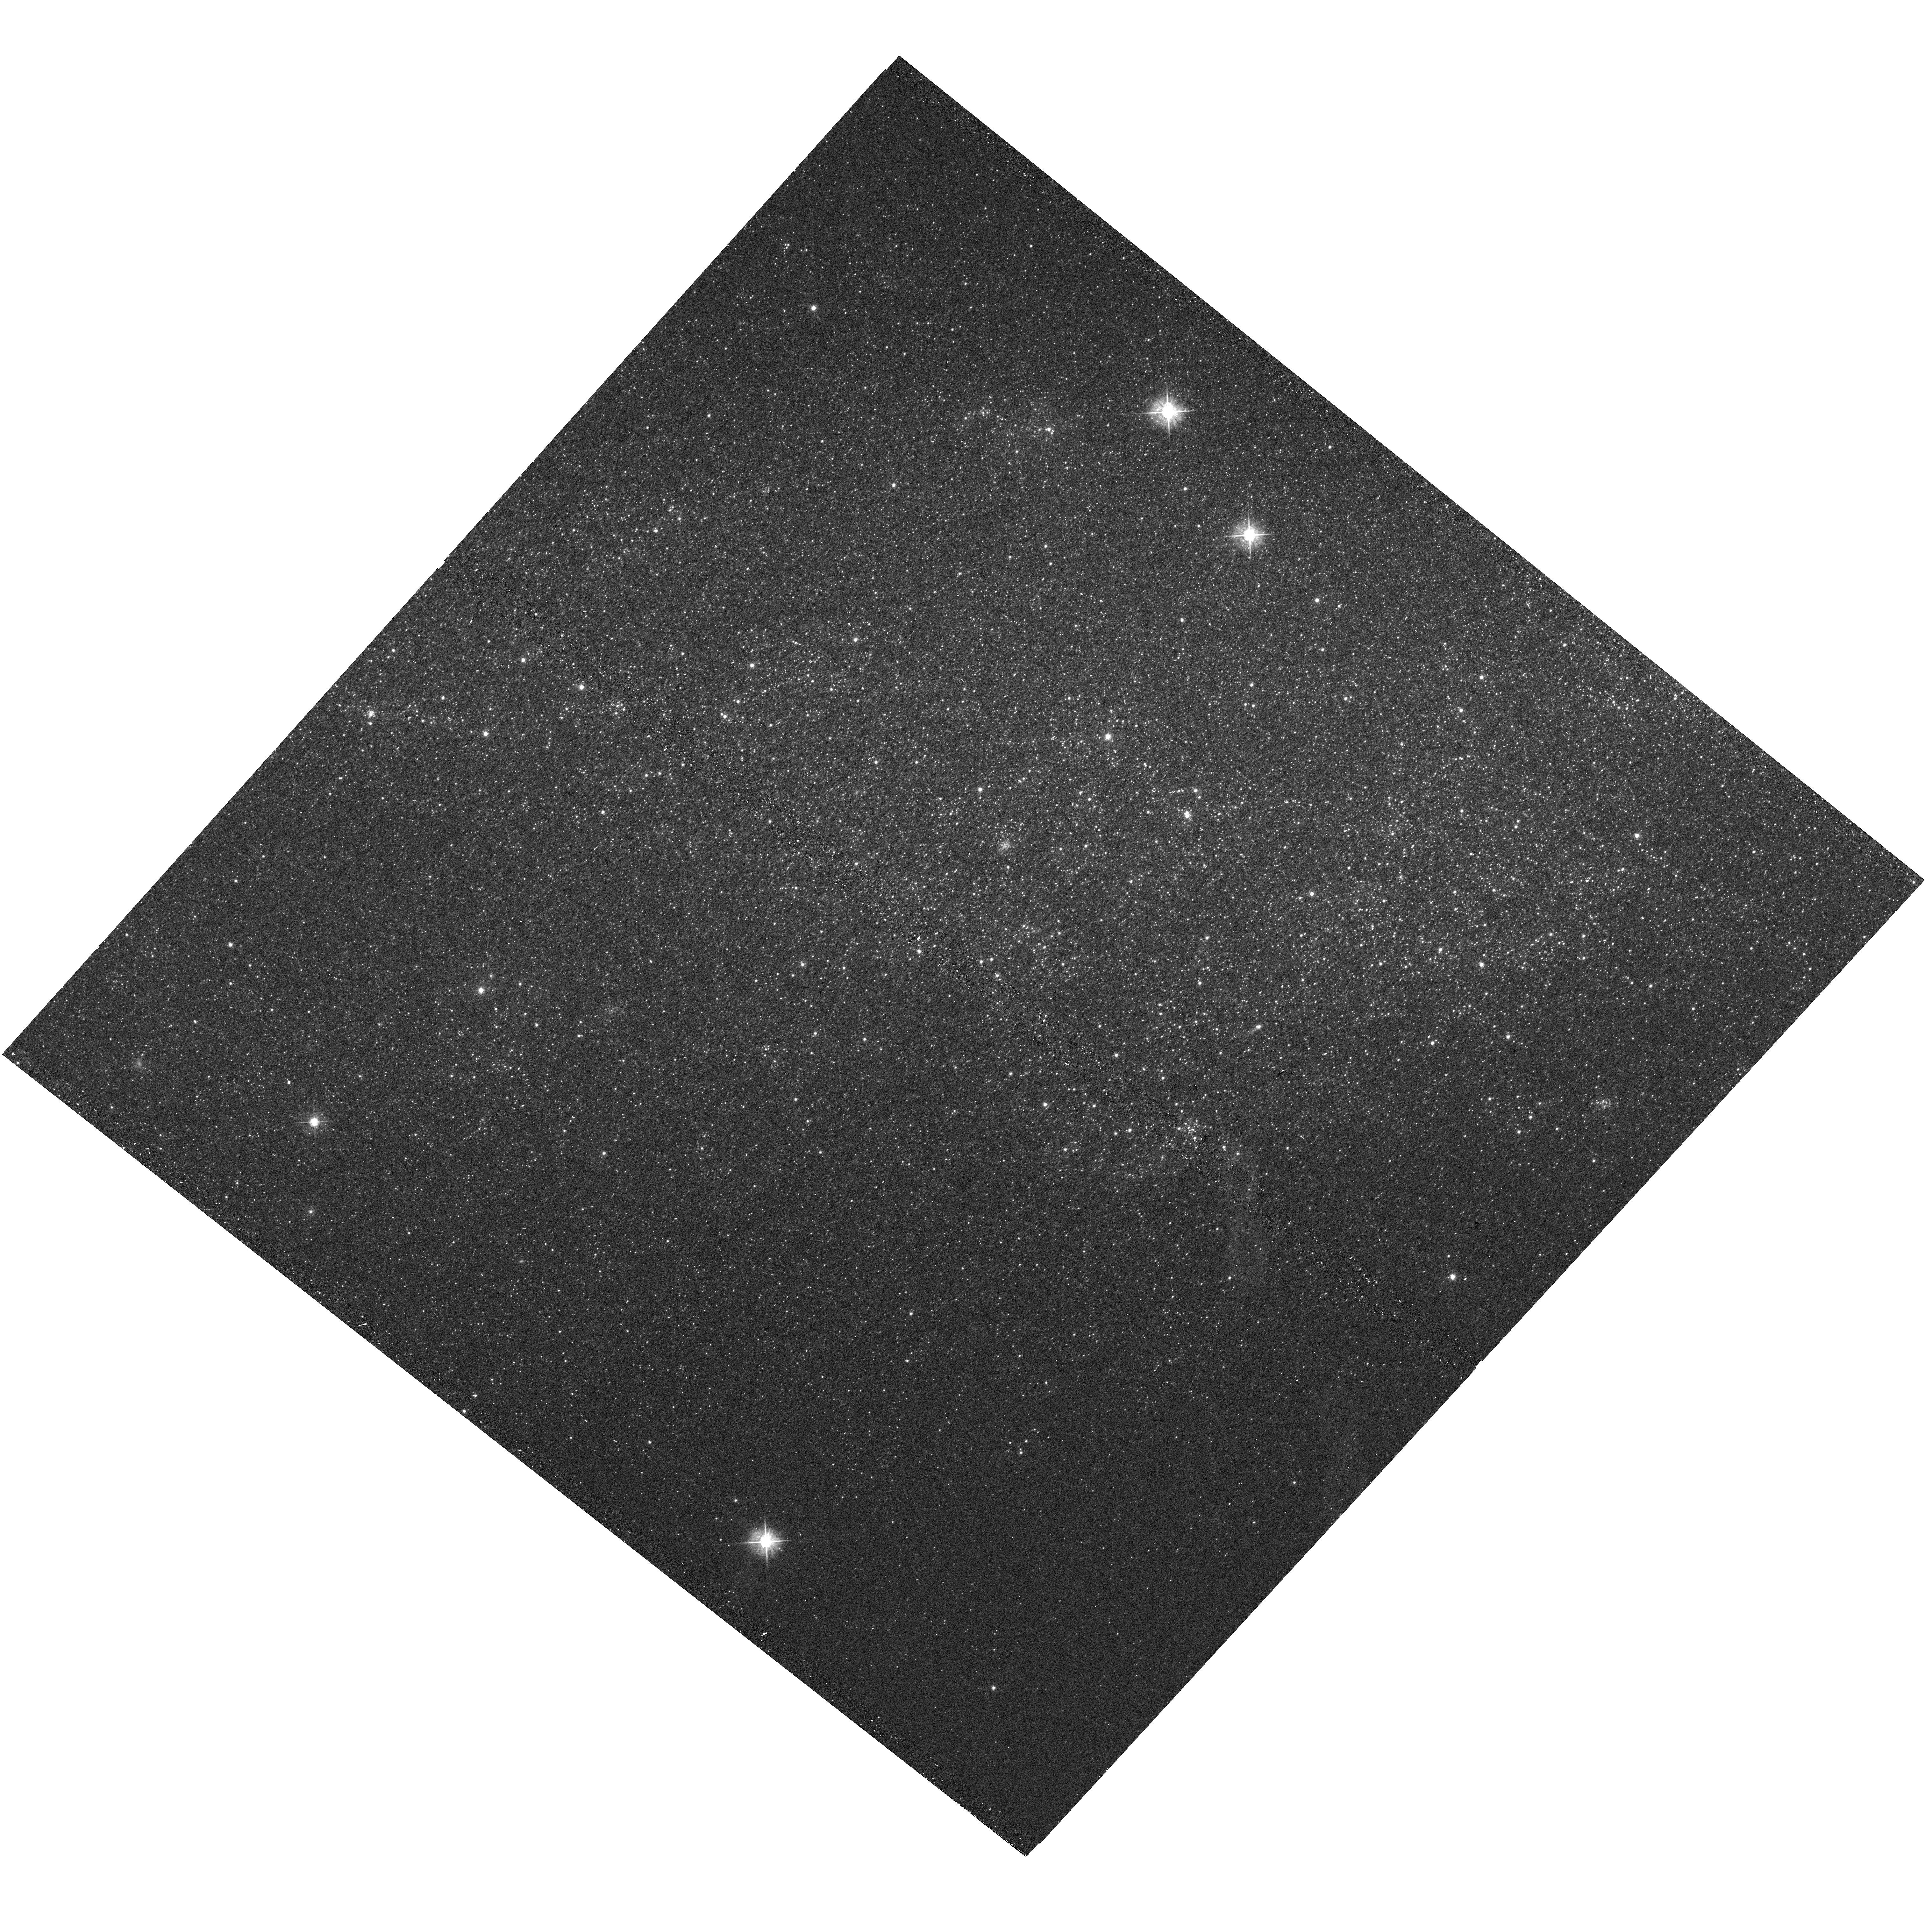
Target: NGC-3109-V01
Instrument: WFC3/UVIS
Filter: F475W
Exposure: 5 min
Observation ID: hst_16104_01_wfc3_uvis_f475w_iegx01

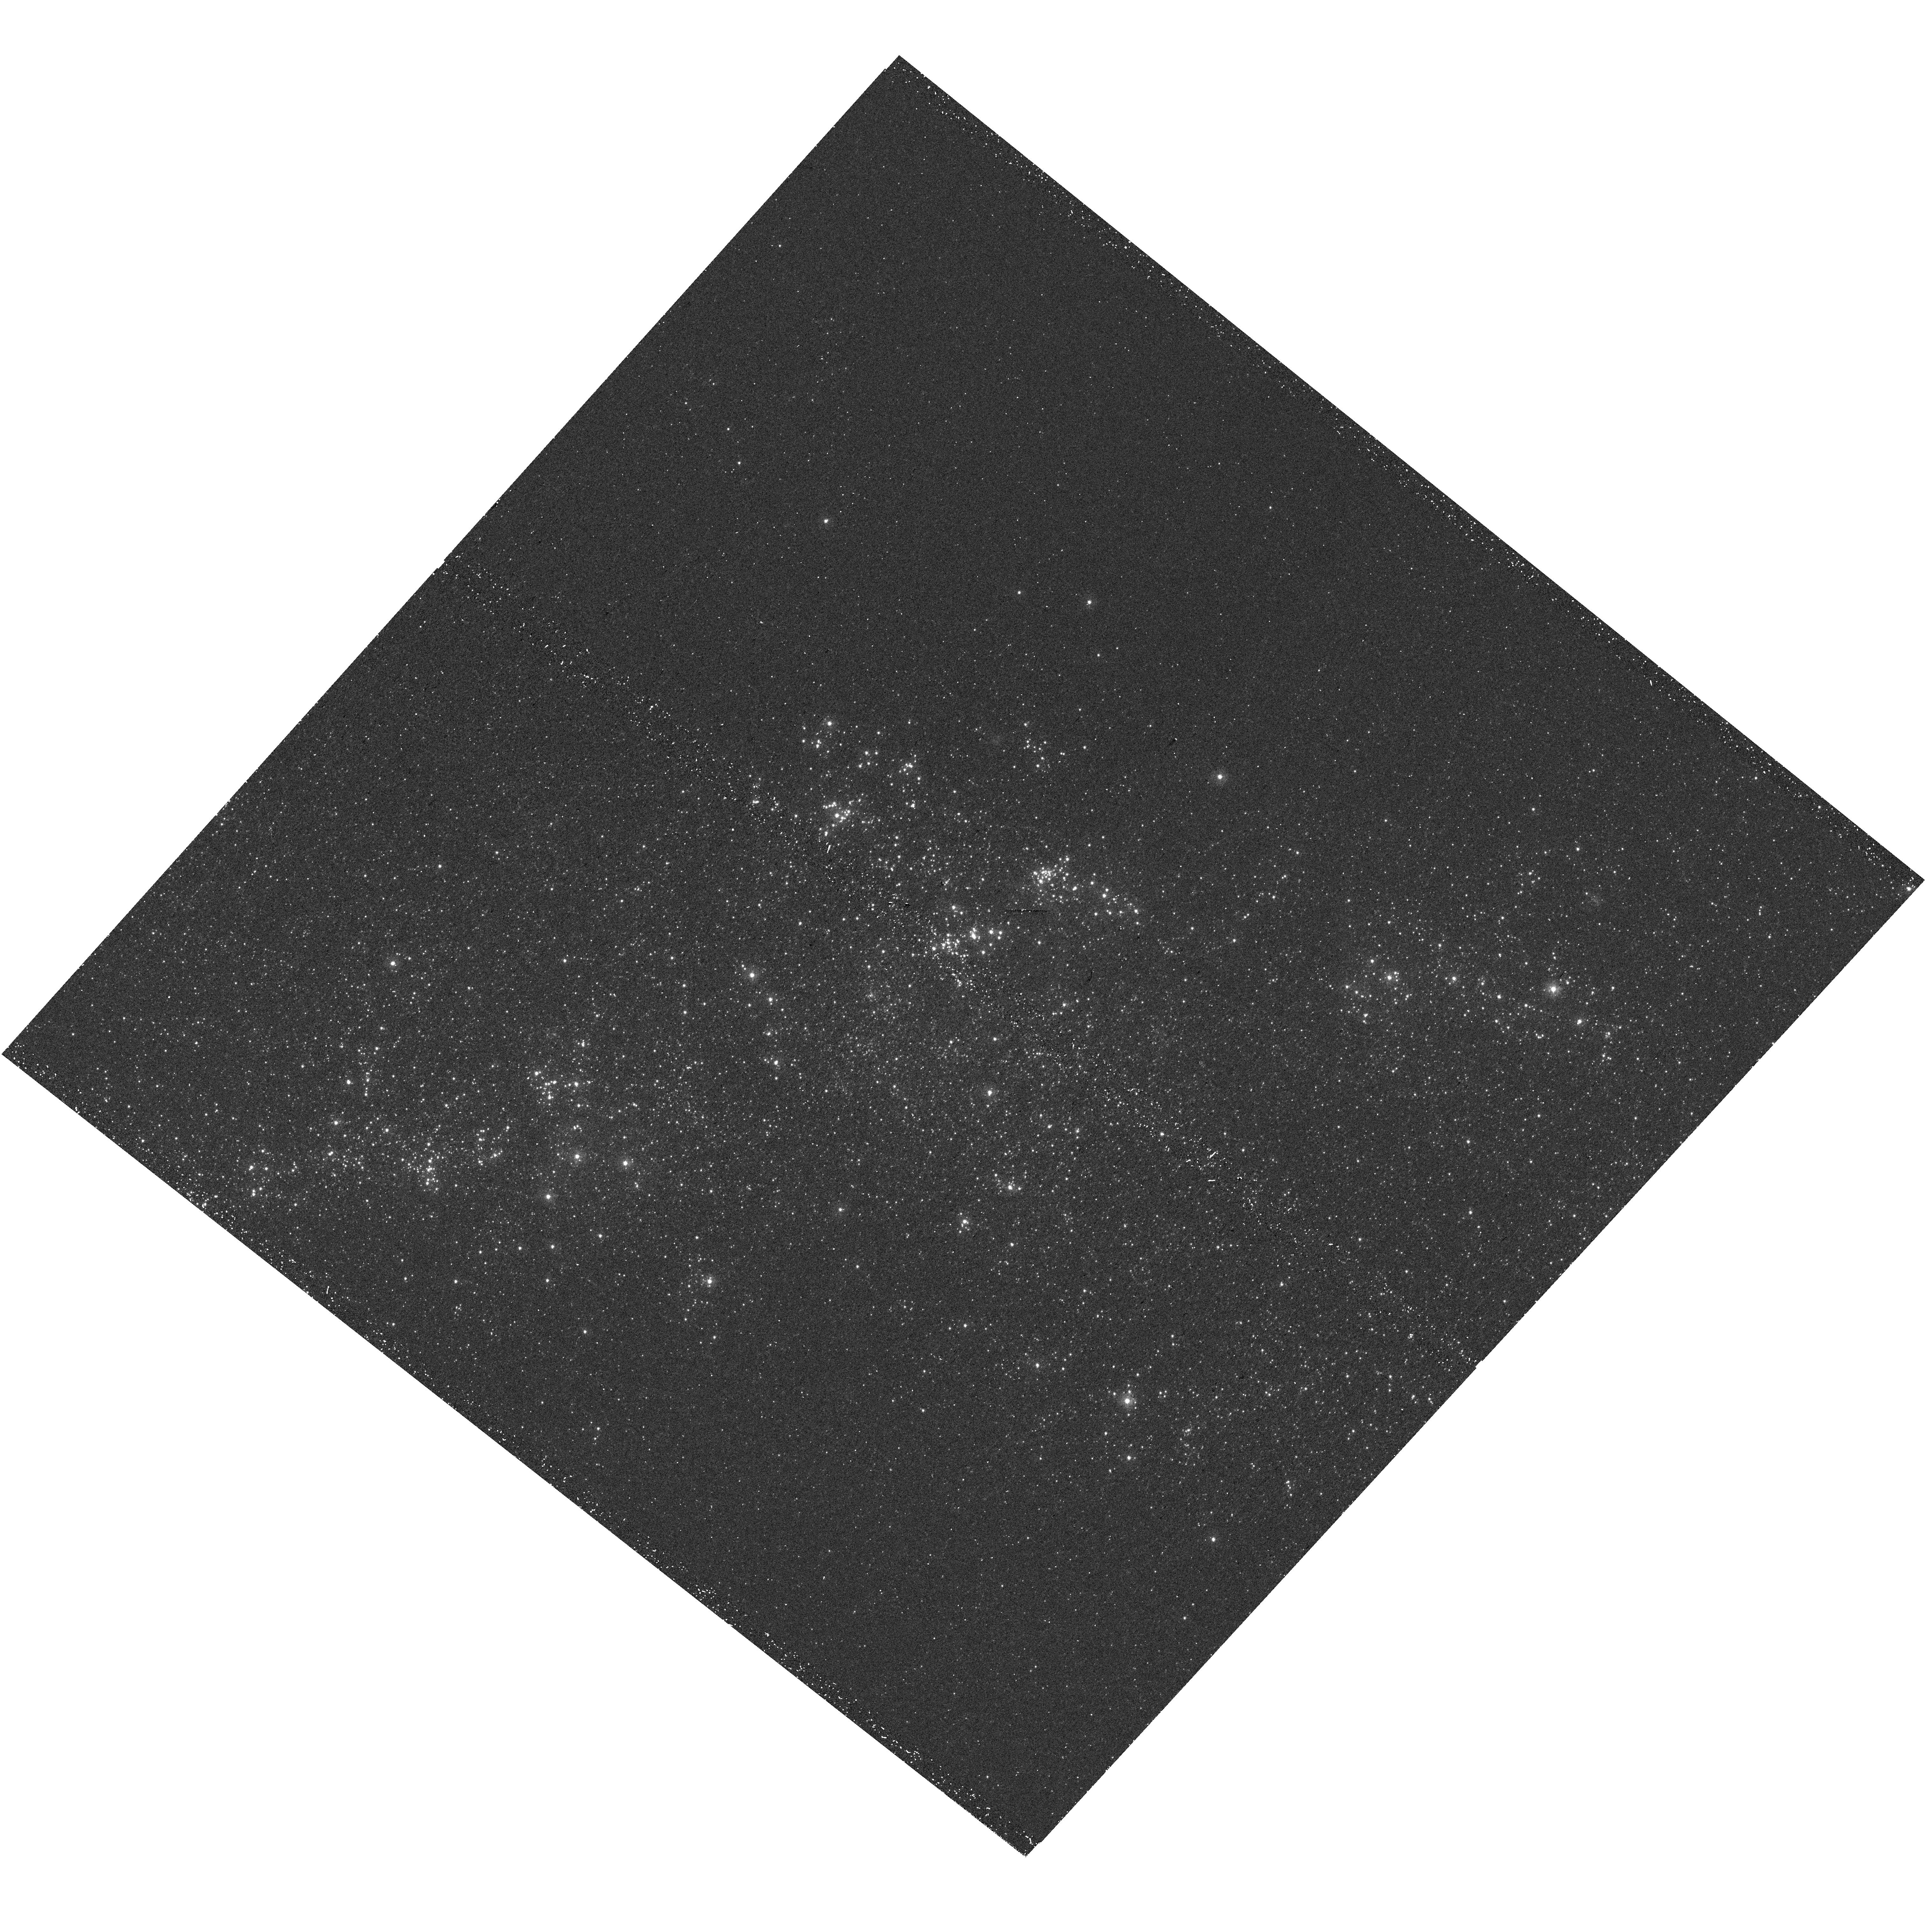
Target: NGC-3109-V02
Instrument: WFC3/UVIS
Filter: F275W
Exposure: 23 min
Observation ID: hst_16104_02_wfc3_uvis_f275w_iegx02

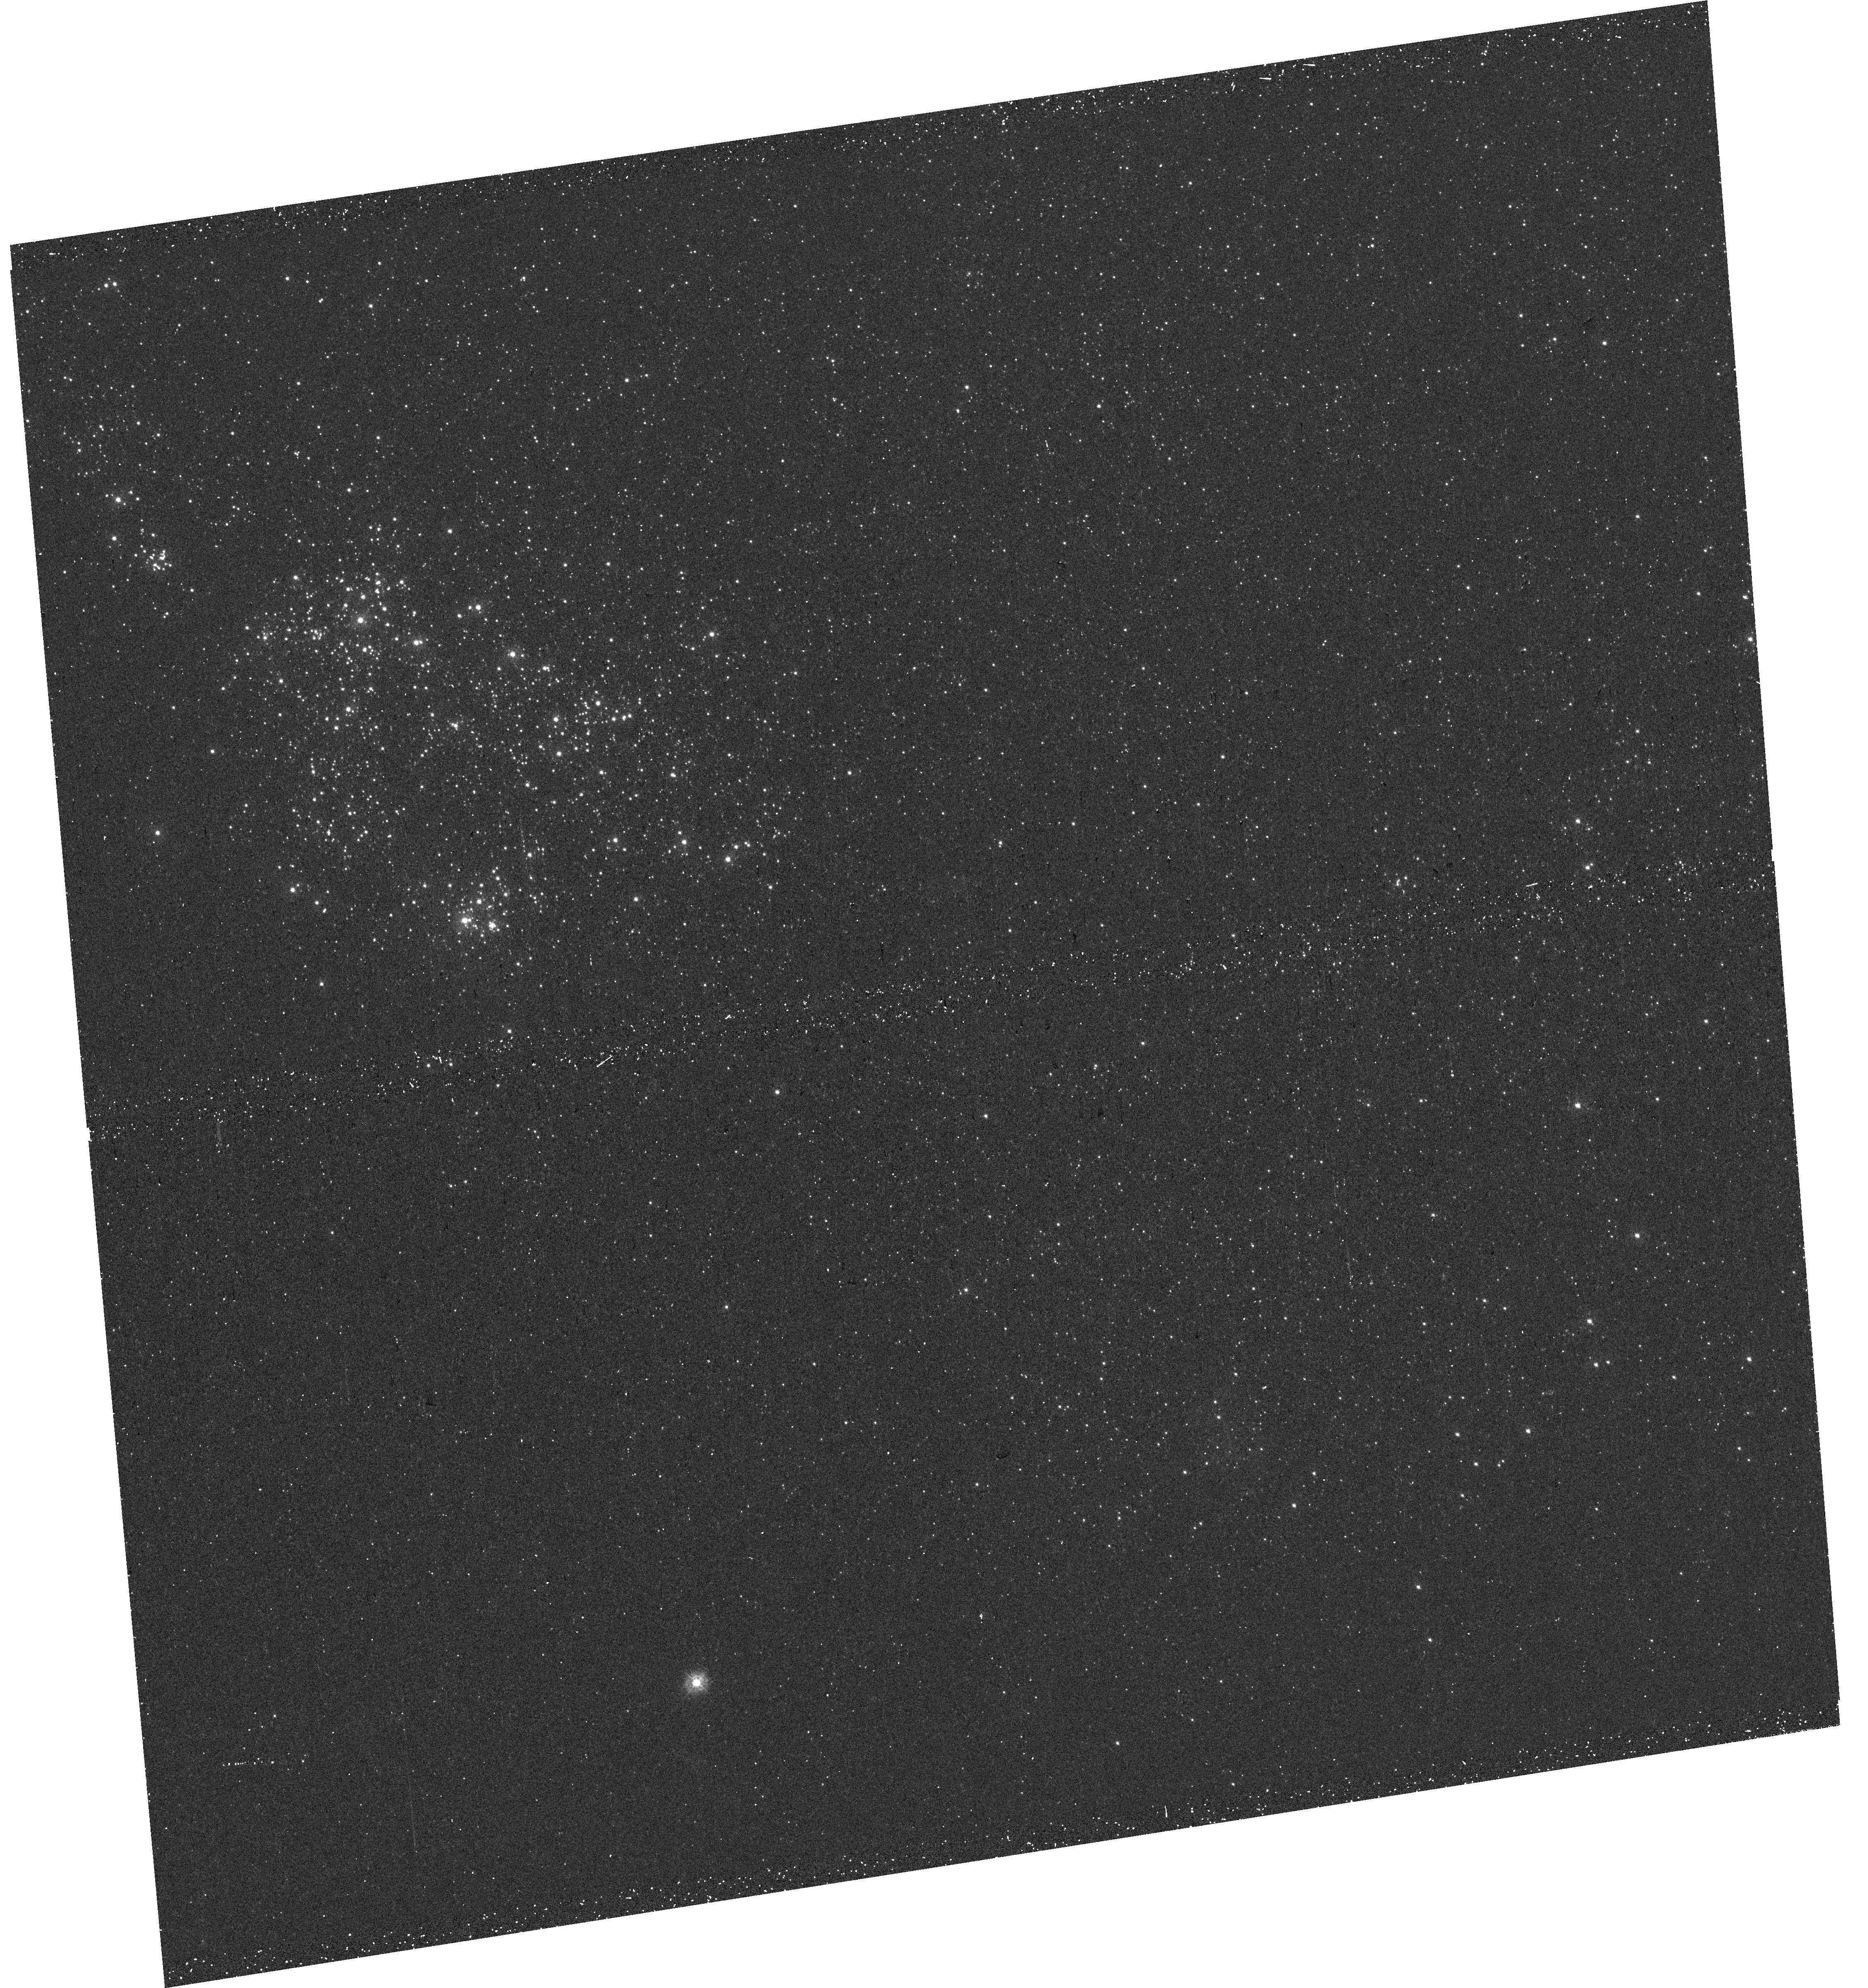
Target: SEXTANS-A
Instrument: WFC3/UVIS
Filter: F275W
Exposure: 23 min
Observation ID: hst_16104_03_wfc3_uvis_f275w_iegx03

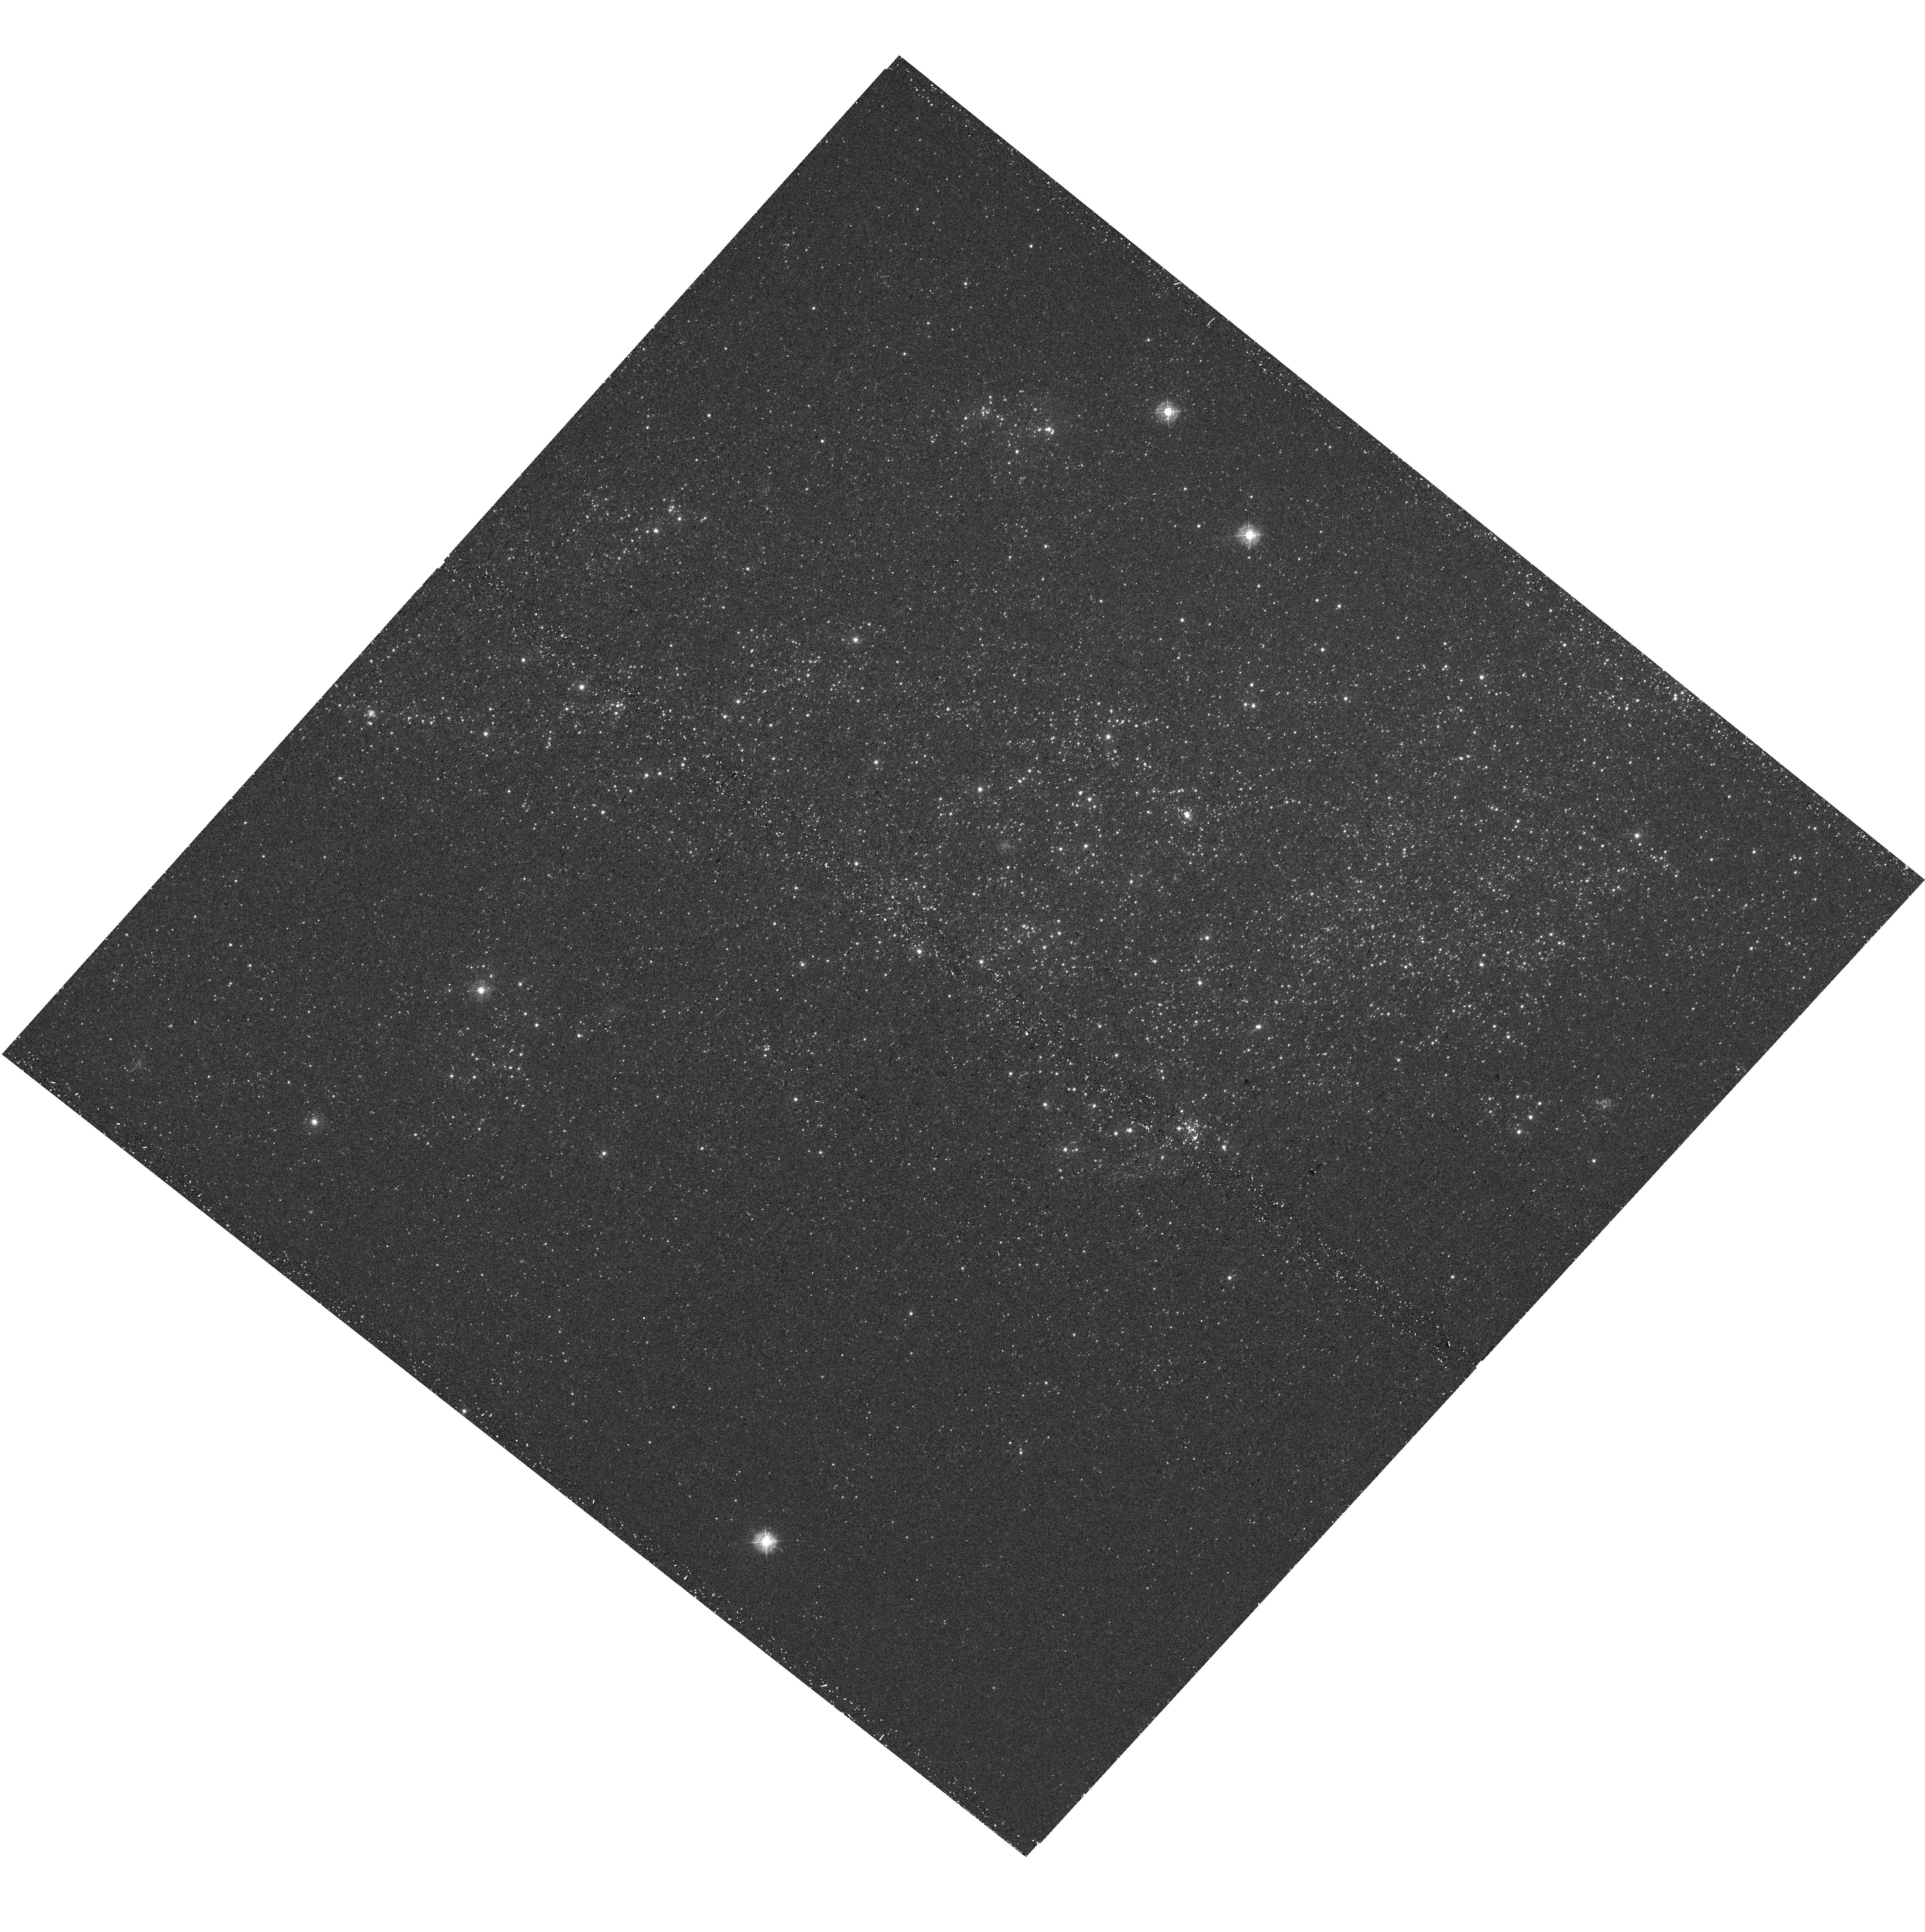
Target: NGC-3109-V01
Instrument: WFC3/UVIS
Filter: F336W
Exposure: 15 min
Observation ID: hst_16104_01_wfc3_uvis_f336w_iegx01

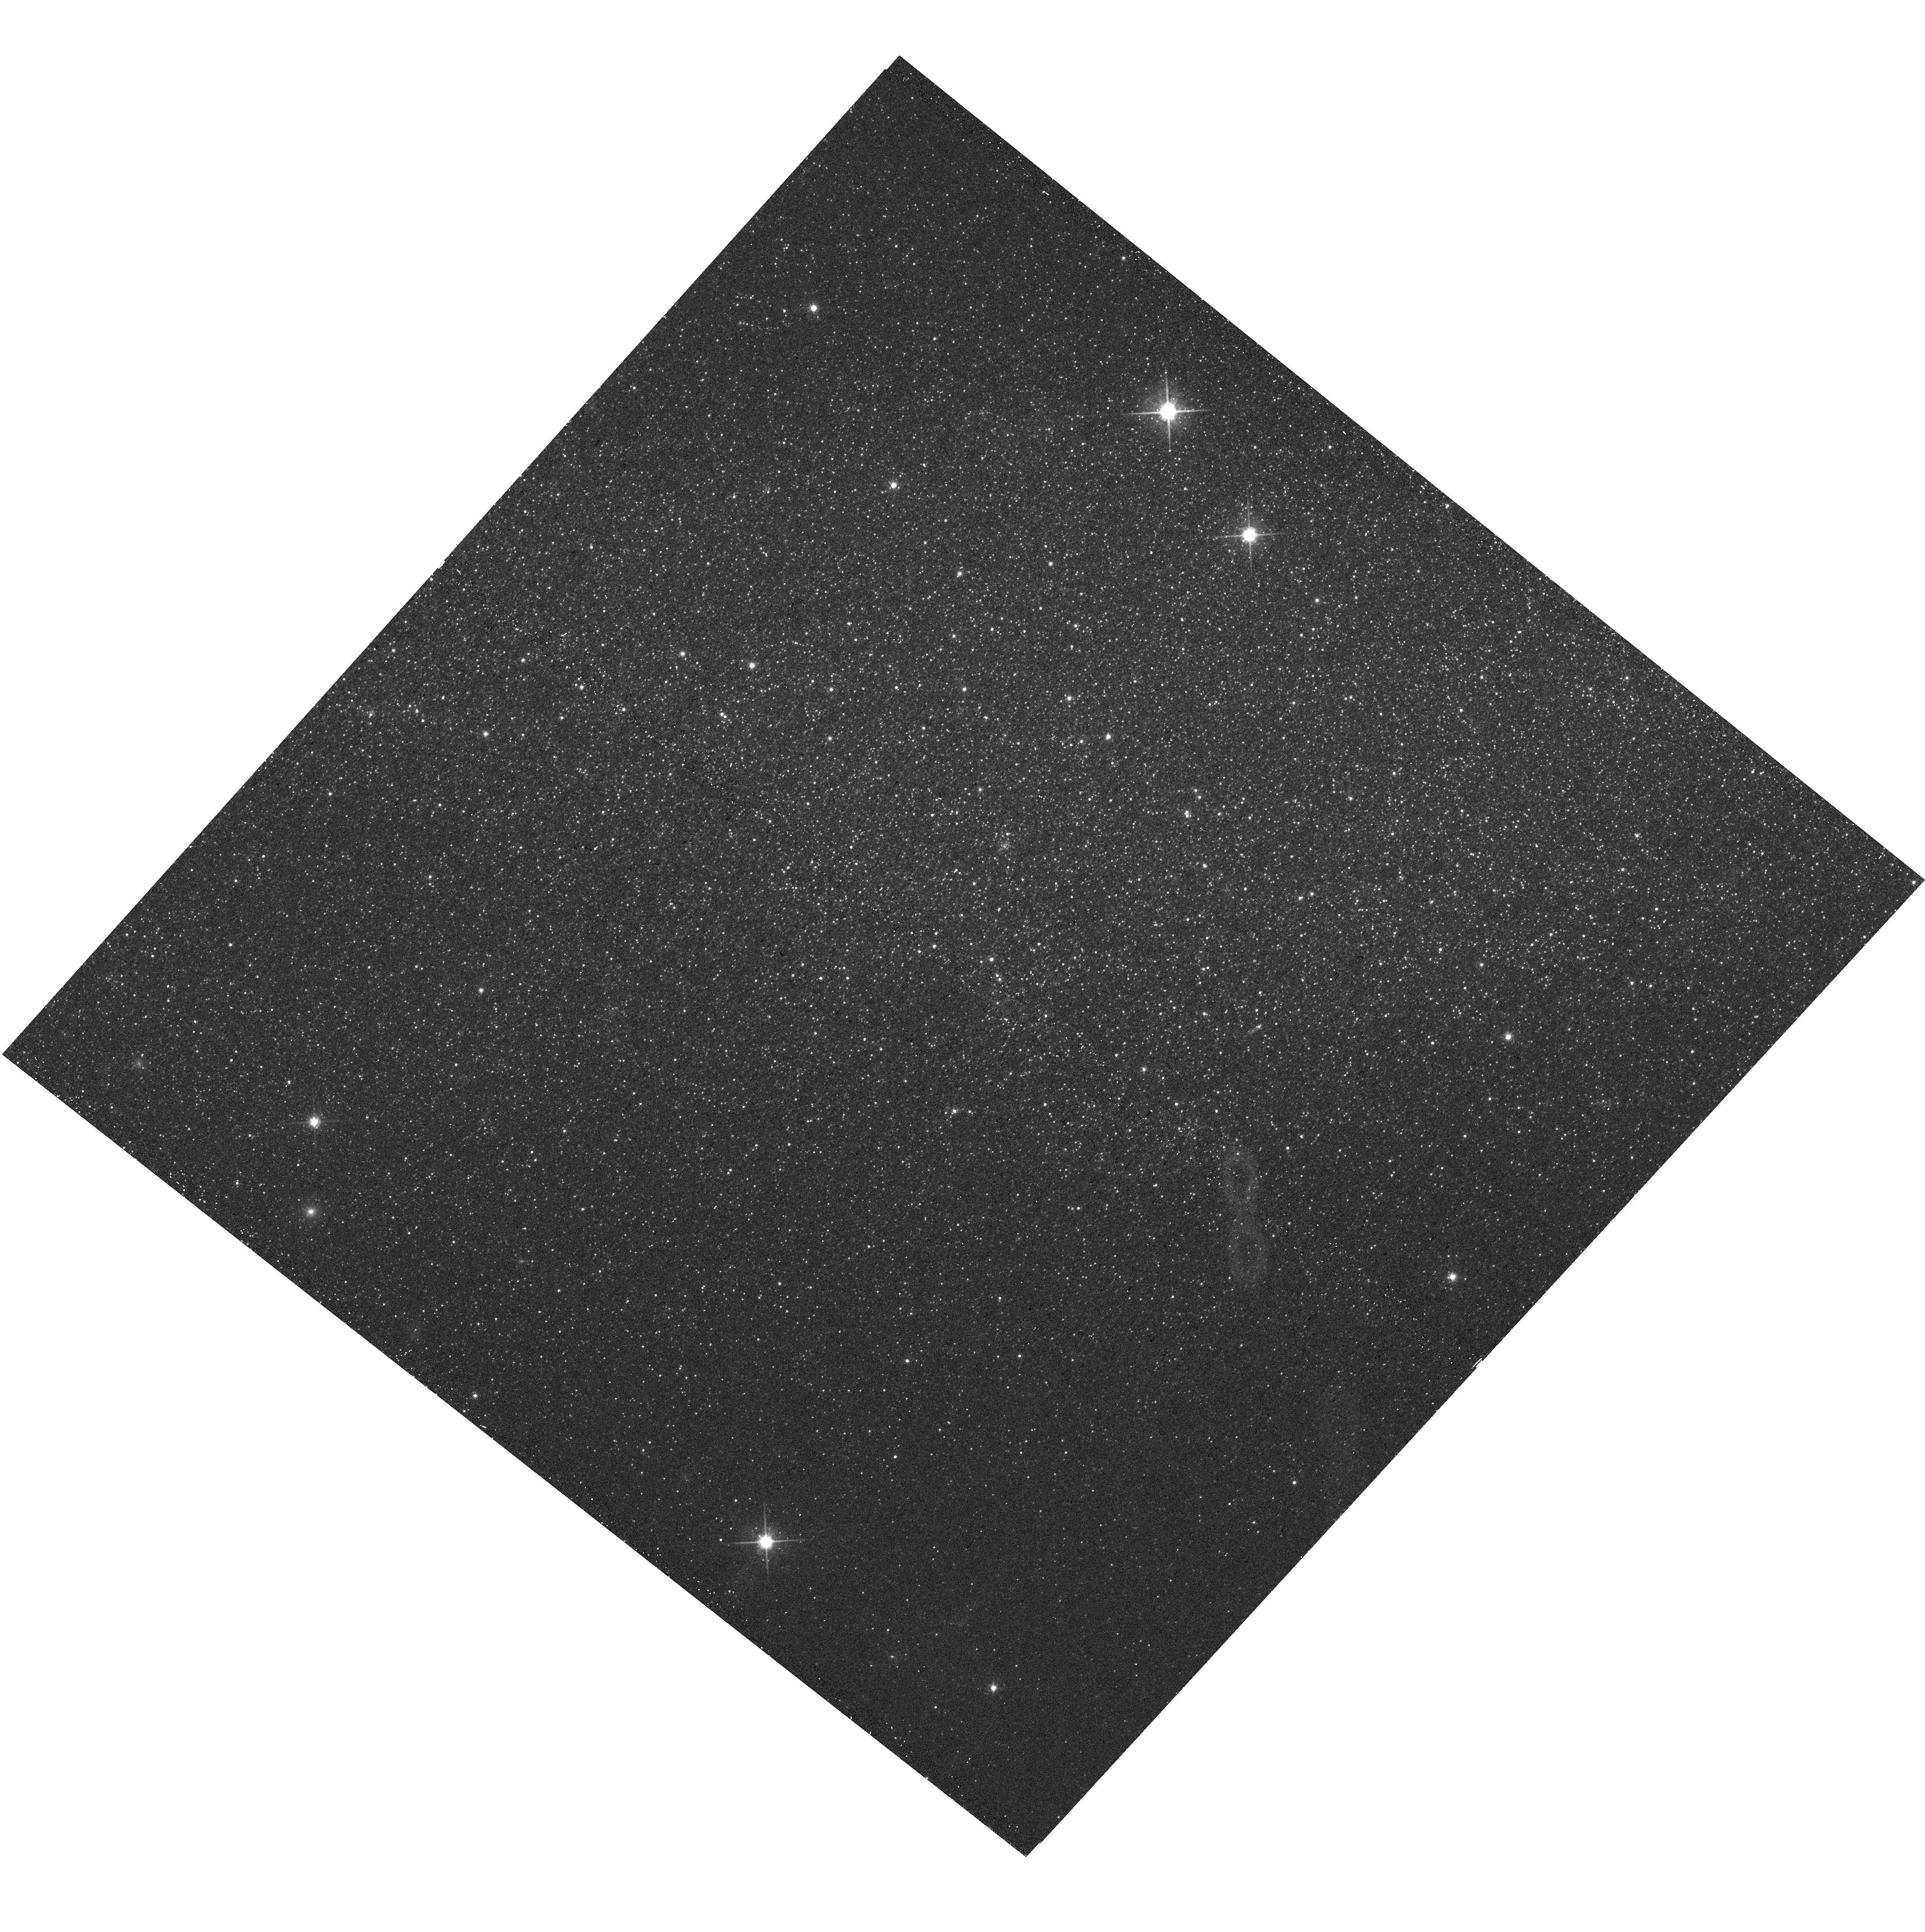
Target: NGC-3109-V01
Instrument: WFC3/UVIS
Filter: F814W
Exposure: 4 min
Observation ID: hst_16104_01_wfc3_uvis_f814w_iegx01

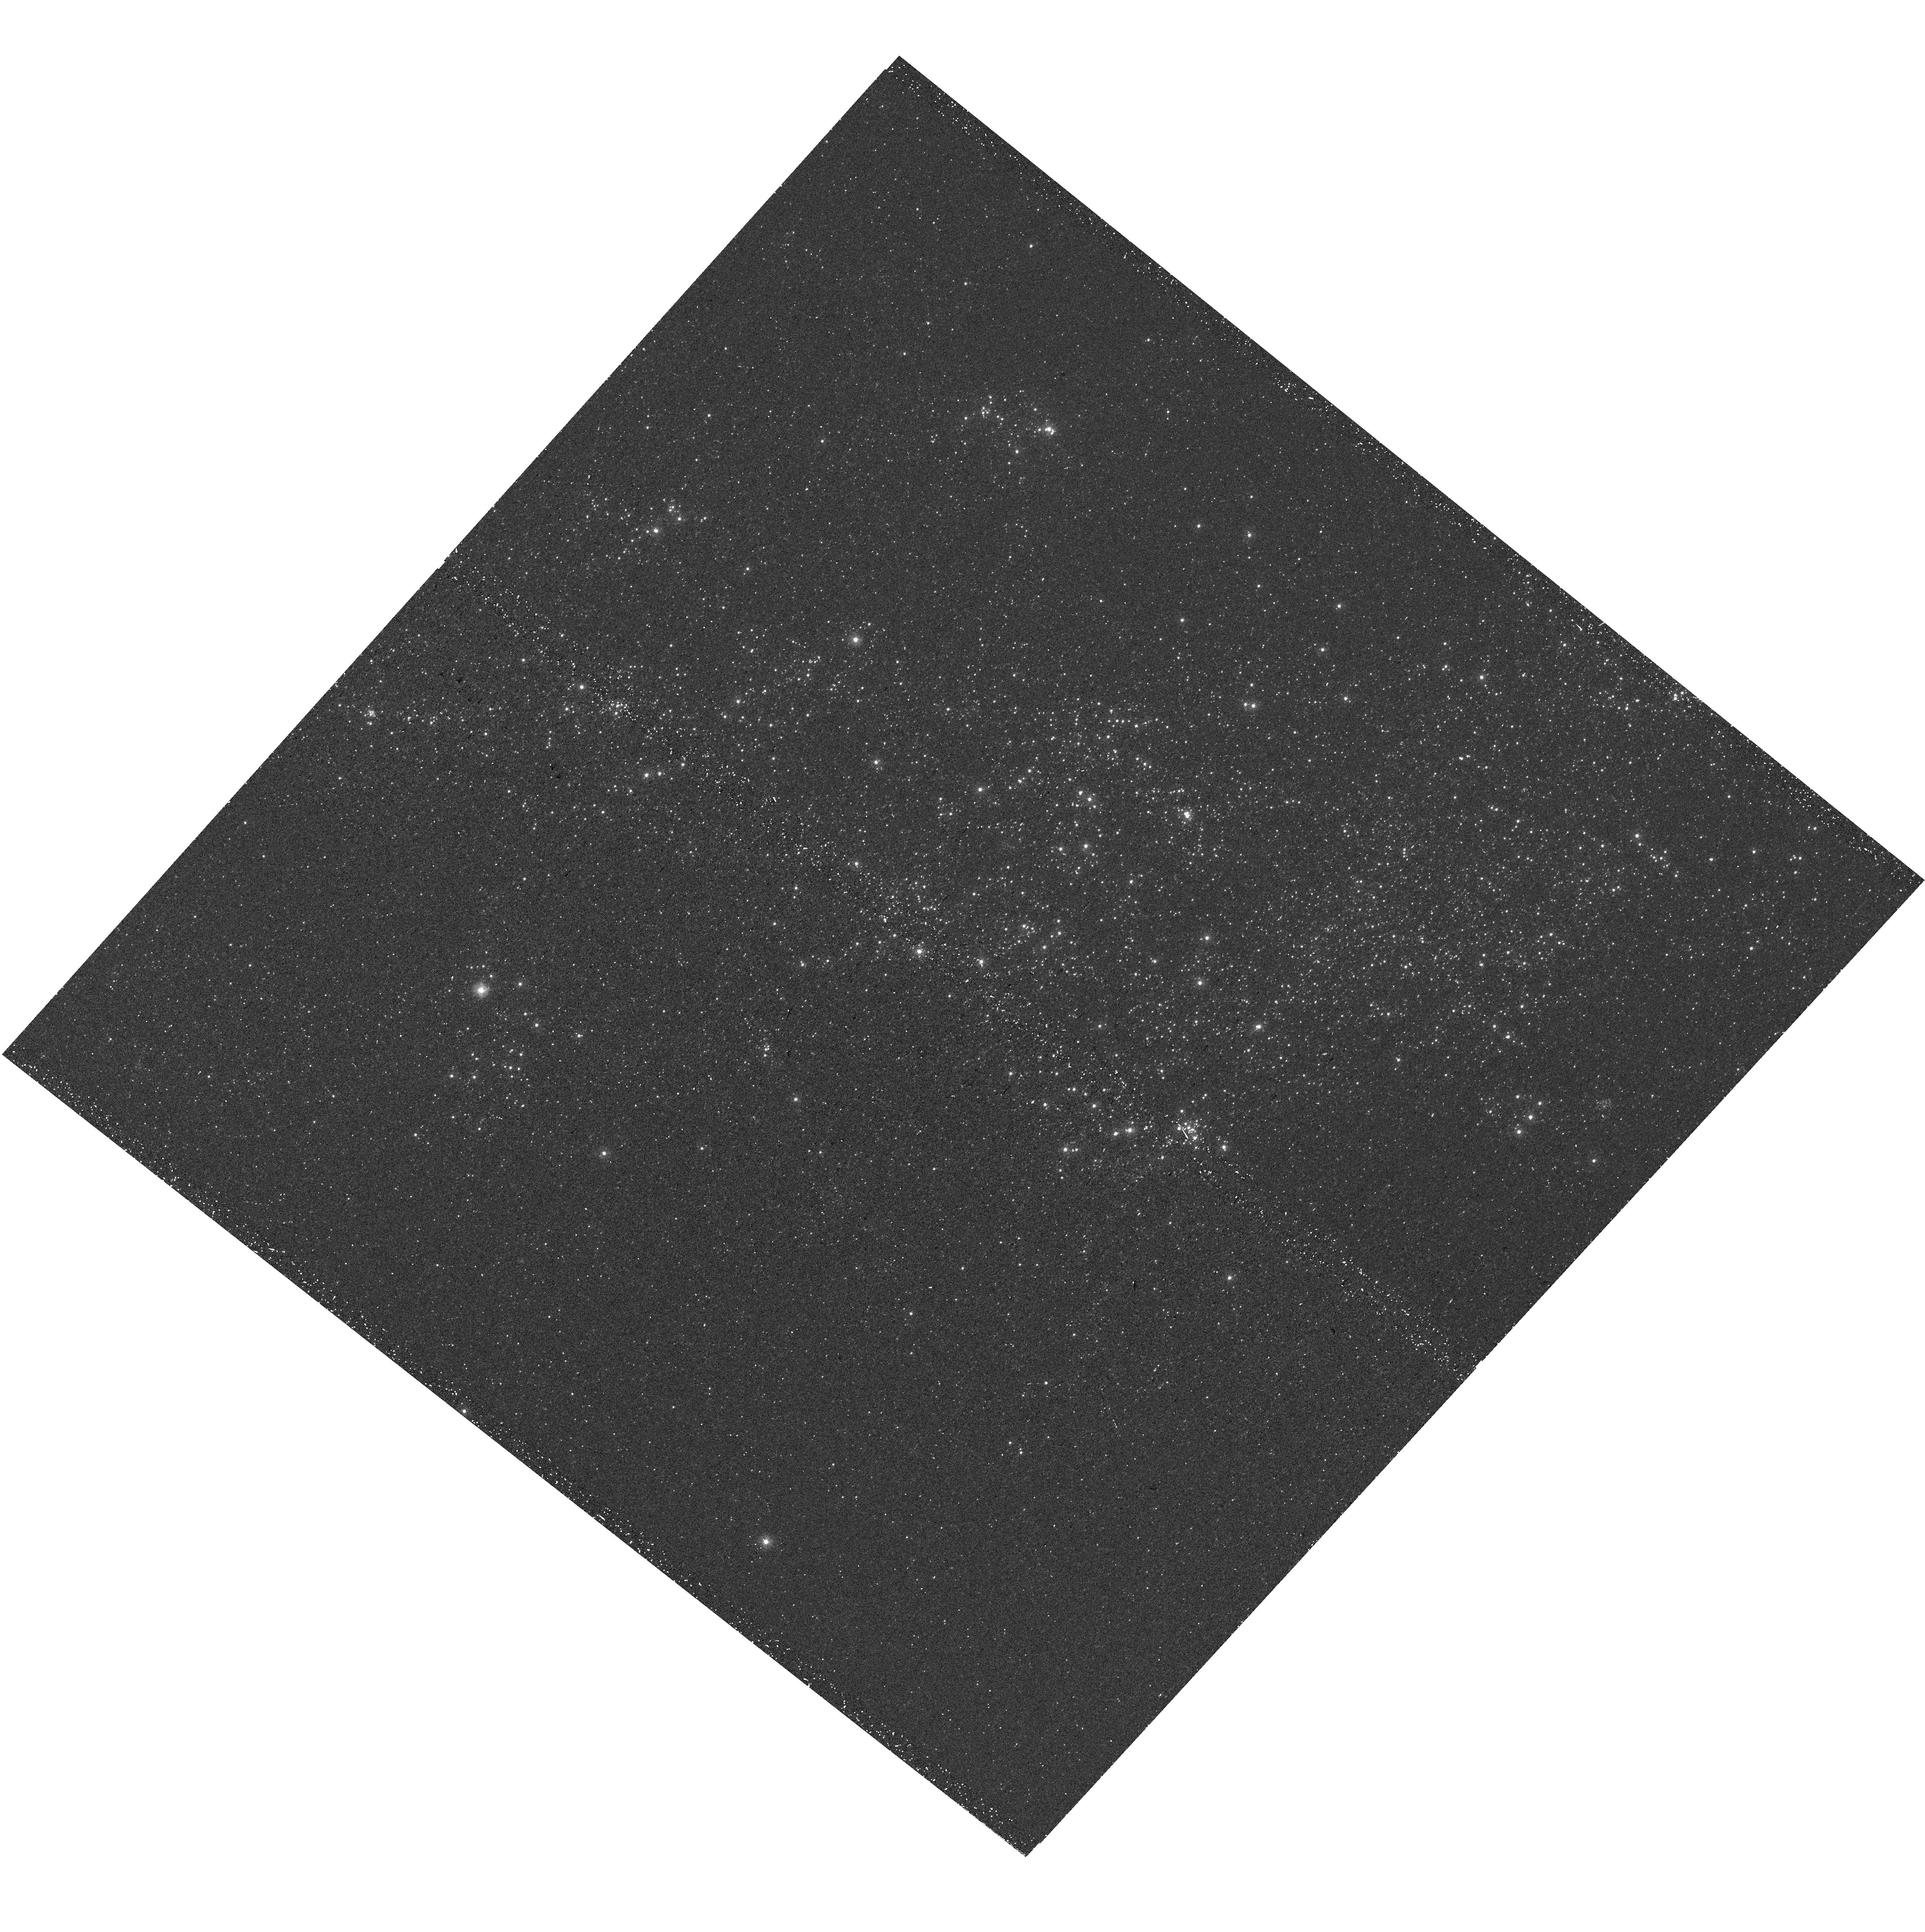
Target: NGC-3109-V01
Instrument: WFC3/UVIS
Filter: F225W
Exposure: 23 min
Observation ID: hst_16104_01_wfc3_uvis_f225w_iegx01

ULLYSES UV Pre-imaging of Sextans A and NGC 3109 Targets (PI: Roman-Duval, Julia Christine)

The Space Telescope Science Institute (STScI) Director has decided to devote up to 1000 orbits of Director's Discretionary time in observing Cycles 27-29 to a new Hubble Ultraviolet Legacy program focused on star formation and associated stellar physics. This new program, ULLYSES (UV Legacy Library of Young Stars as Essential Standards), will provide a UV spectroscopic reference sample of young (< 10 Myr) high- and low-mass stars. It will target over ~150 OB stars in the Magellanic Clouds and lower metallicity galaxies in the Local Group, and ~40 T Tauri stars and brown dwarfs in the Milky Way. In addition, ULLYSES will monitor 4 typical T Tauri stars over different rotational phases through at least three rotation periods, and over timescales of months to years. The resulting library will provide template spectra of massive stars at metallicities substantially below the well studied, while the low mass sample will cover a wide range of ages, accretion rates, and masses, including objects down to well below 0.5 M_sun. The legacy of this large UV dataset on the first 10 Myr of stellar evolution will be enhanced by complementary datasets obtained by the scientific community. In addition to the core goals of the program related to stellar astrophysics of low and high mass stars, this data will also enable exciting science in the fields of ISM, CGM, jets, and exoplanets. ULLYSES will be modeled after the Frontier Fields program: all data obtained will be non-proprietary. The implementation team at STScI is developing high-level science data products and a sophisticated database and website for disseminating data from the ULLYSES program and ancillary datasets for the ULLYSES target sample from space and ground-based facilities. This specific program is performing WFC3/UVIS pre-imaging of two low-metallicity galaxies, Sextans A and NGC 3109, where 6 of the ULLYSES targets are located. This pre-imaging in several broadband WFC3/UVIS filters will be used to better constrain the reddening towards the ULLYSES targets and more precisely estimate the exposure times for the follow-up UV spectroscopic observations.